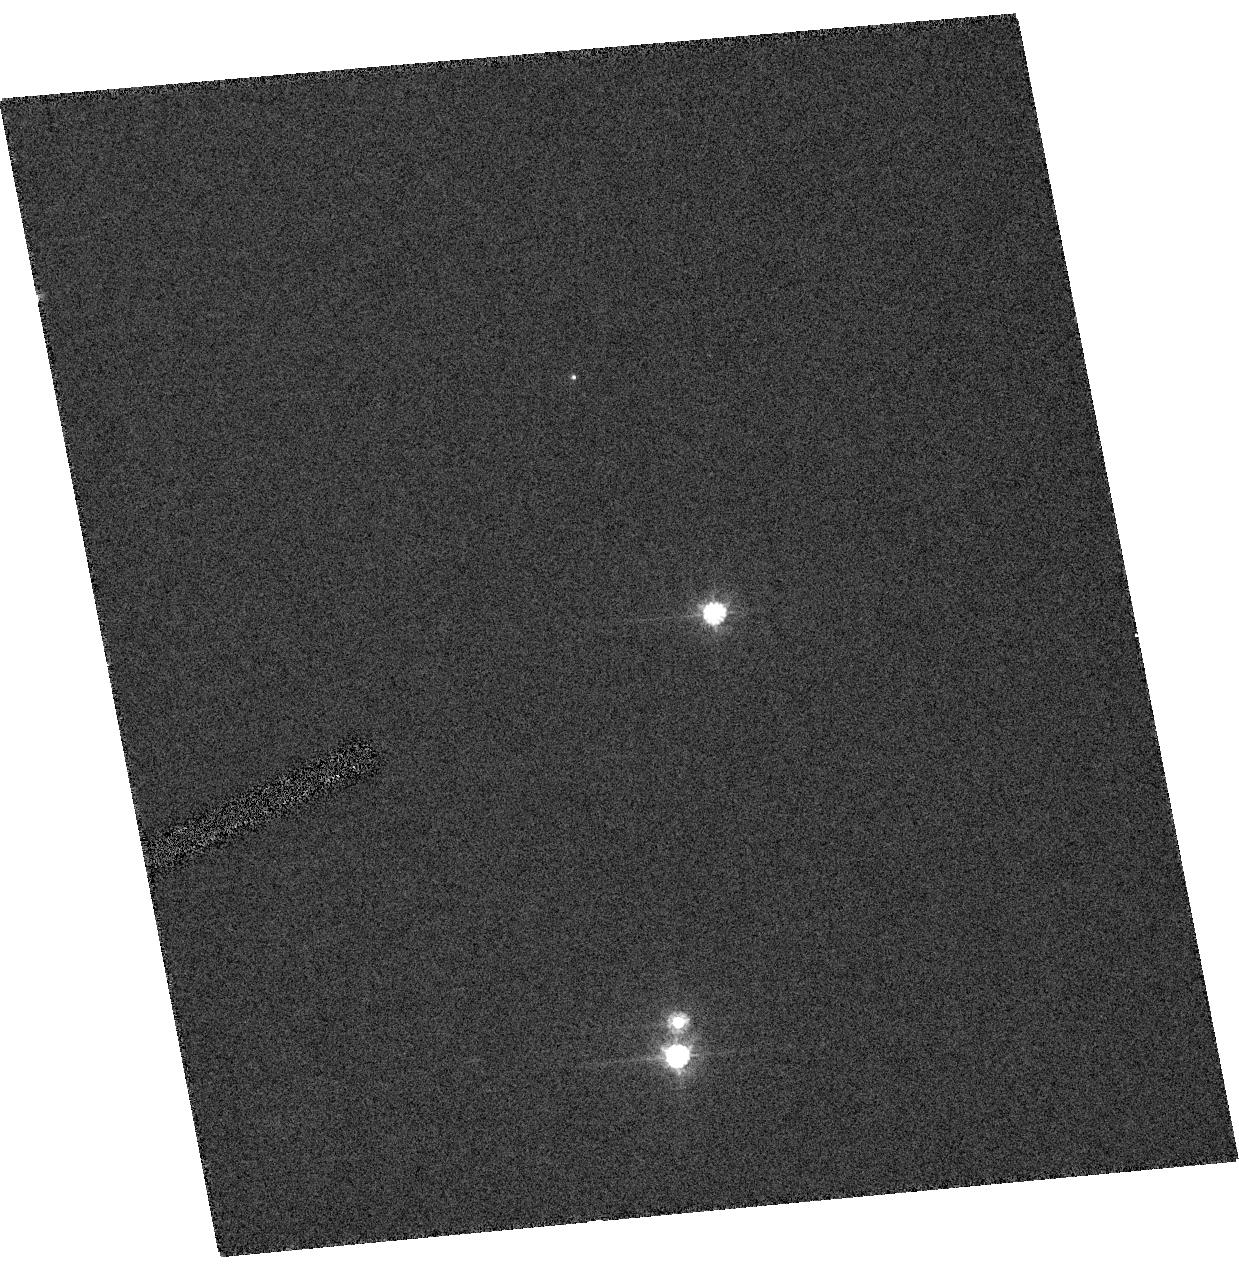
Target: ER8-HRC
Instrument: ACS/HRC
Filter: F606W
Exposure: 1 min
Observation ID: hst_10476_10_acs_hrc_f606w_j9fo10

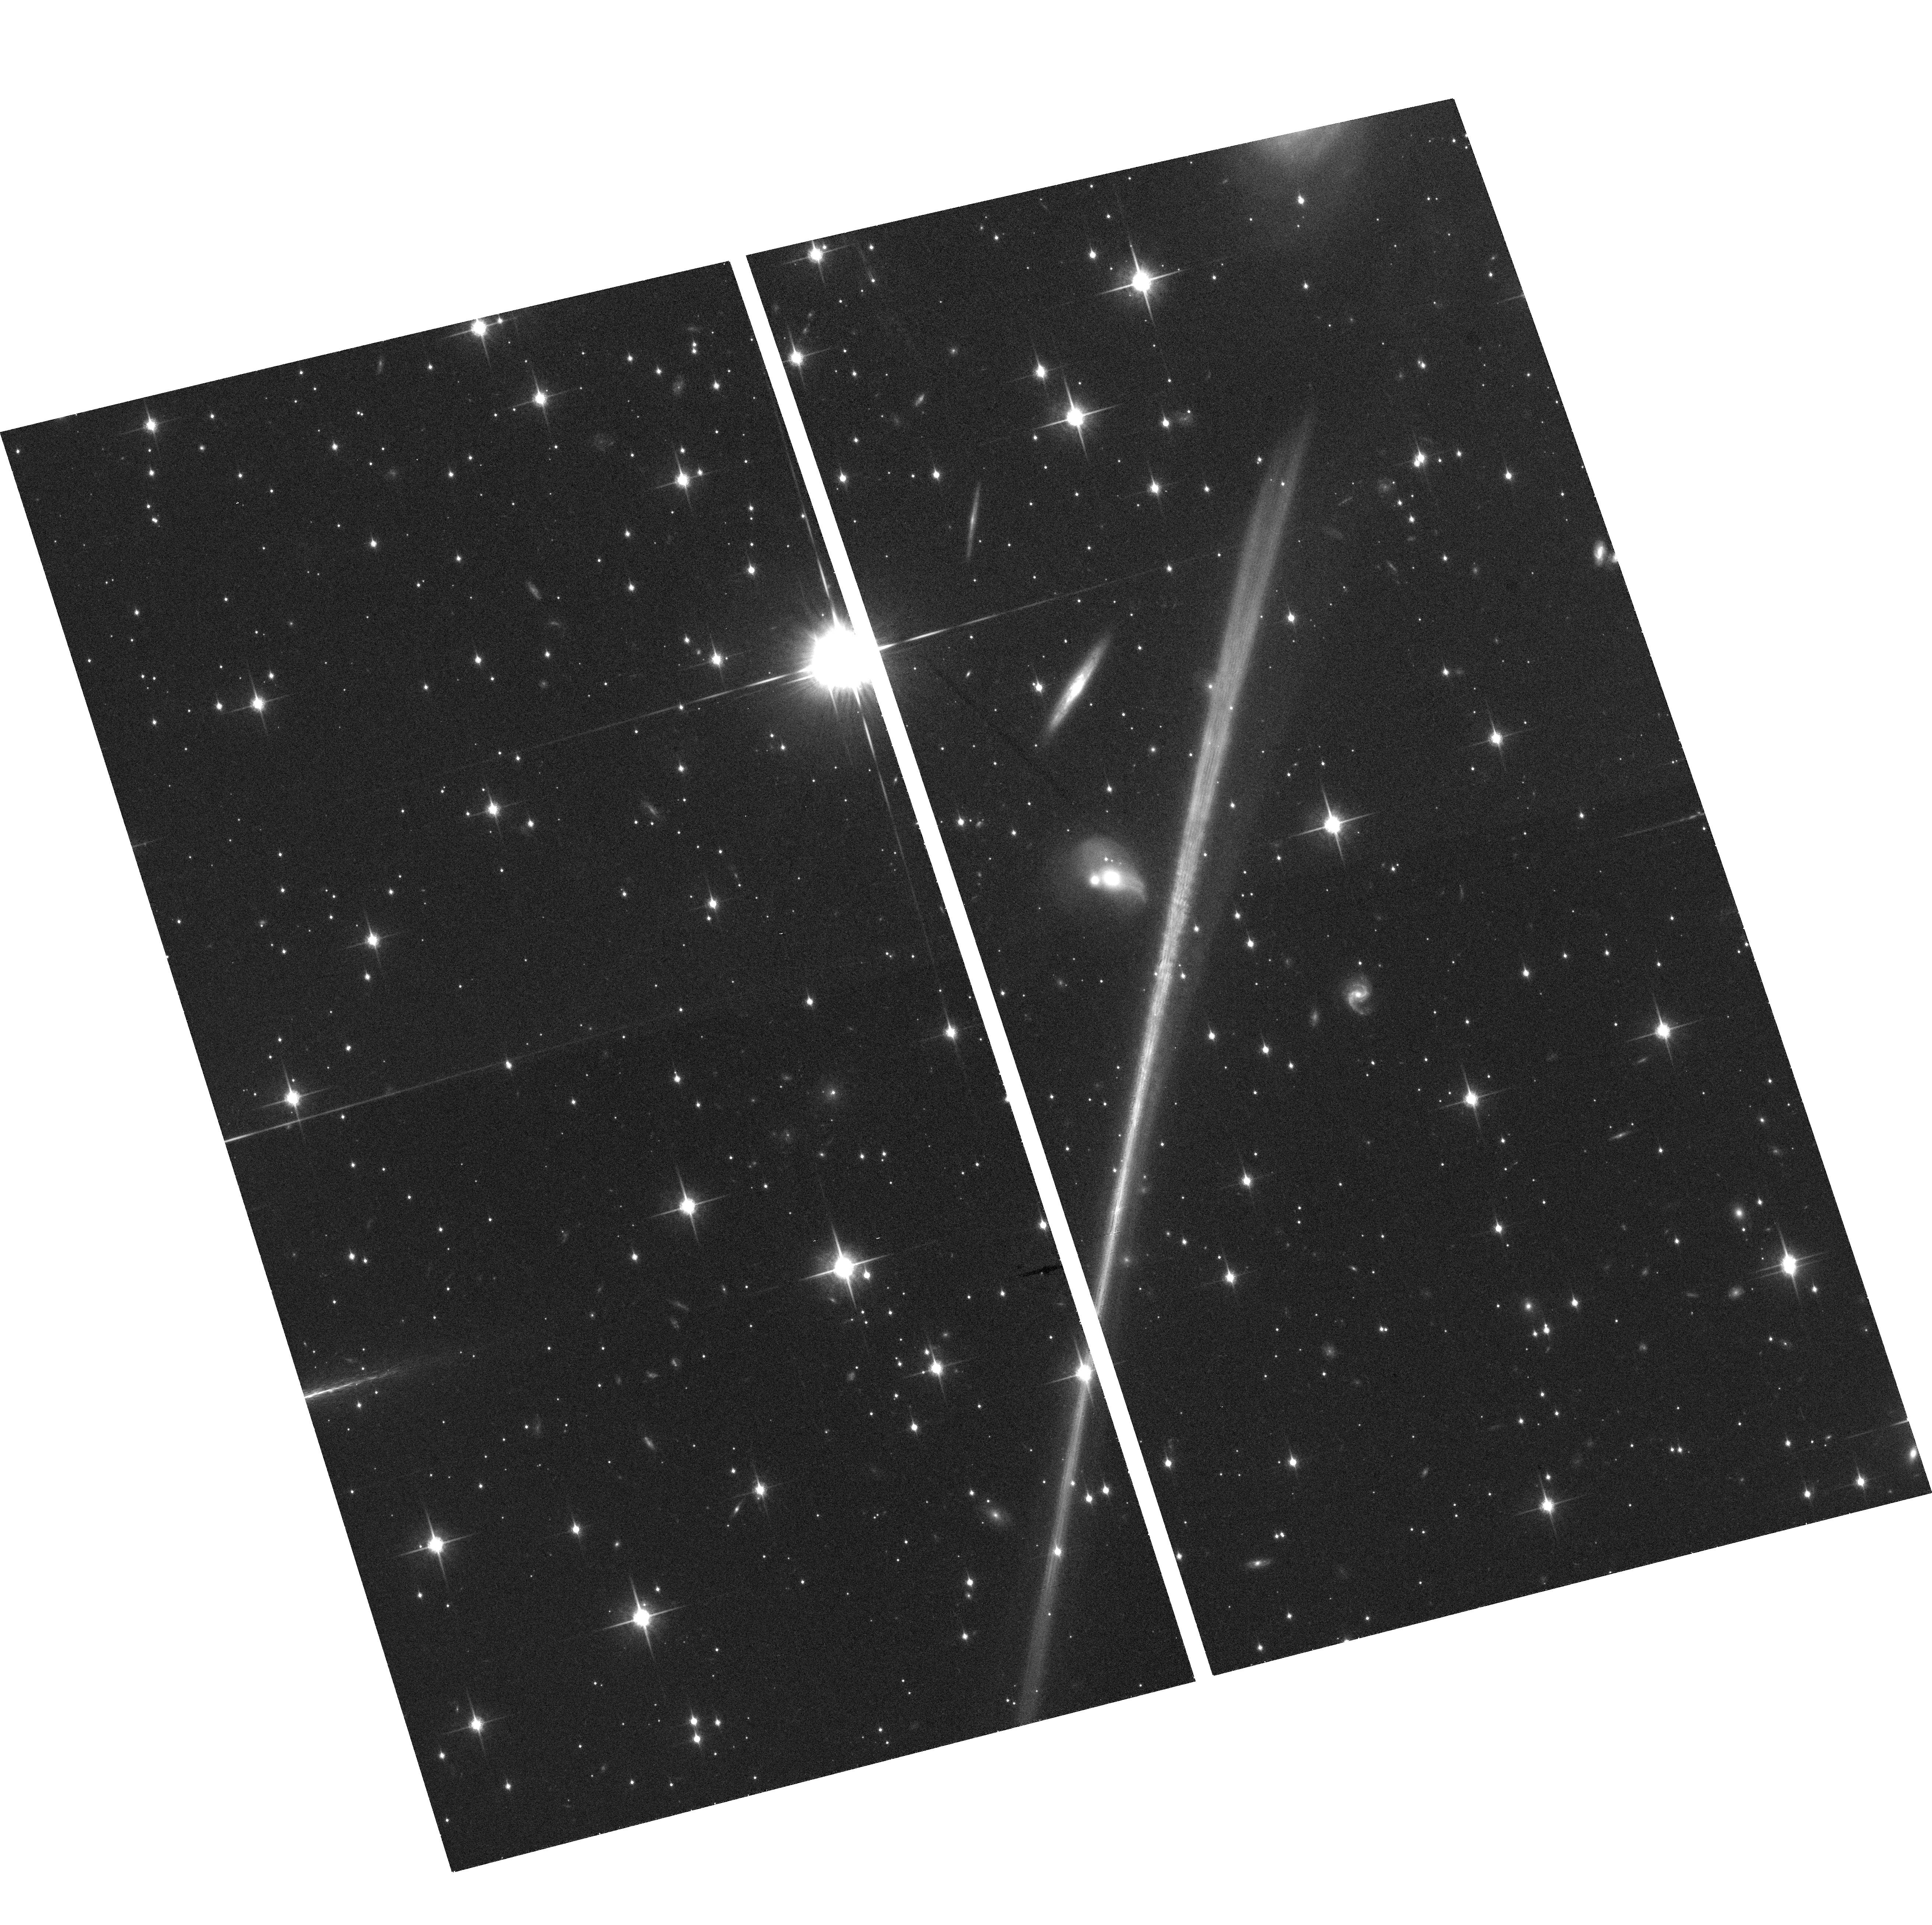
Target: field at RA 198.231°, Dec -47.467°
Instrument: ACS/WFC
Filter: F850LP
Exposure: 24 min
Observation ID: hst_10476_30_acs_wfc_f850lp_j9fo30

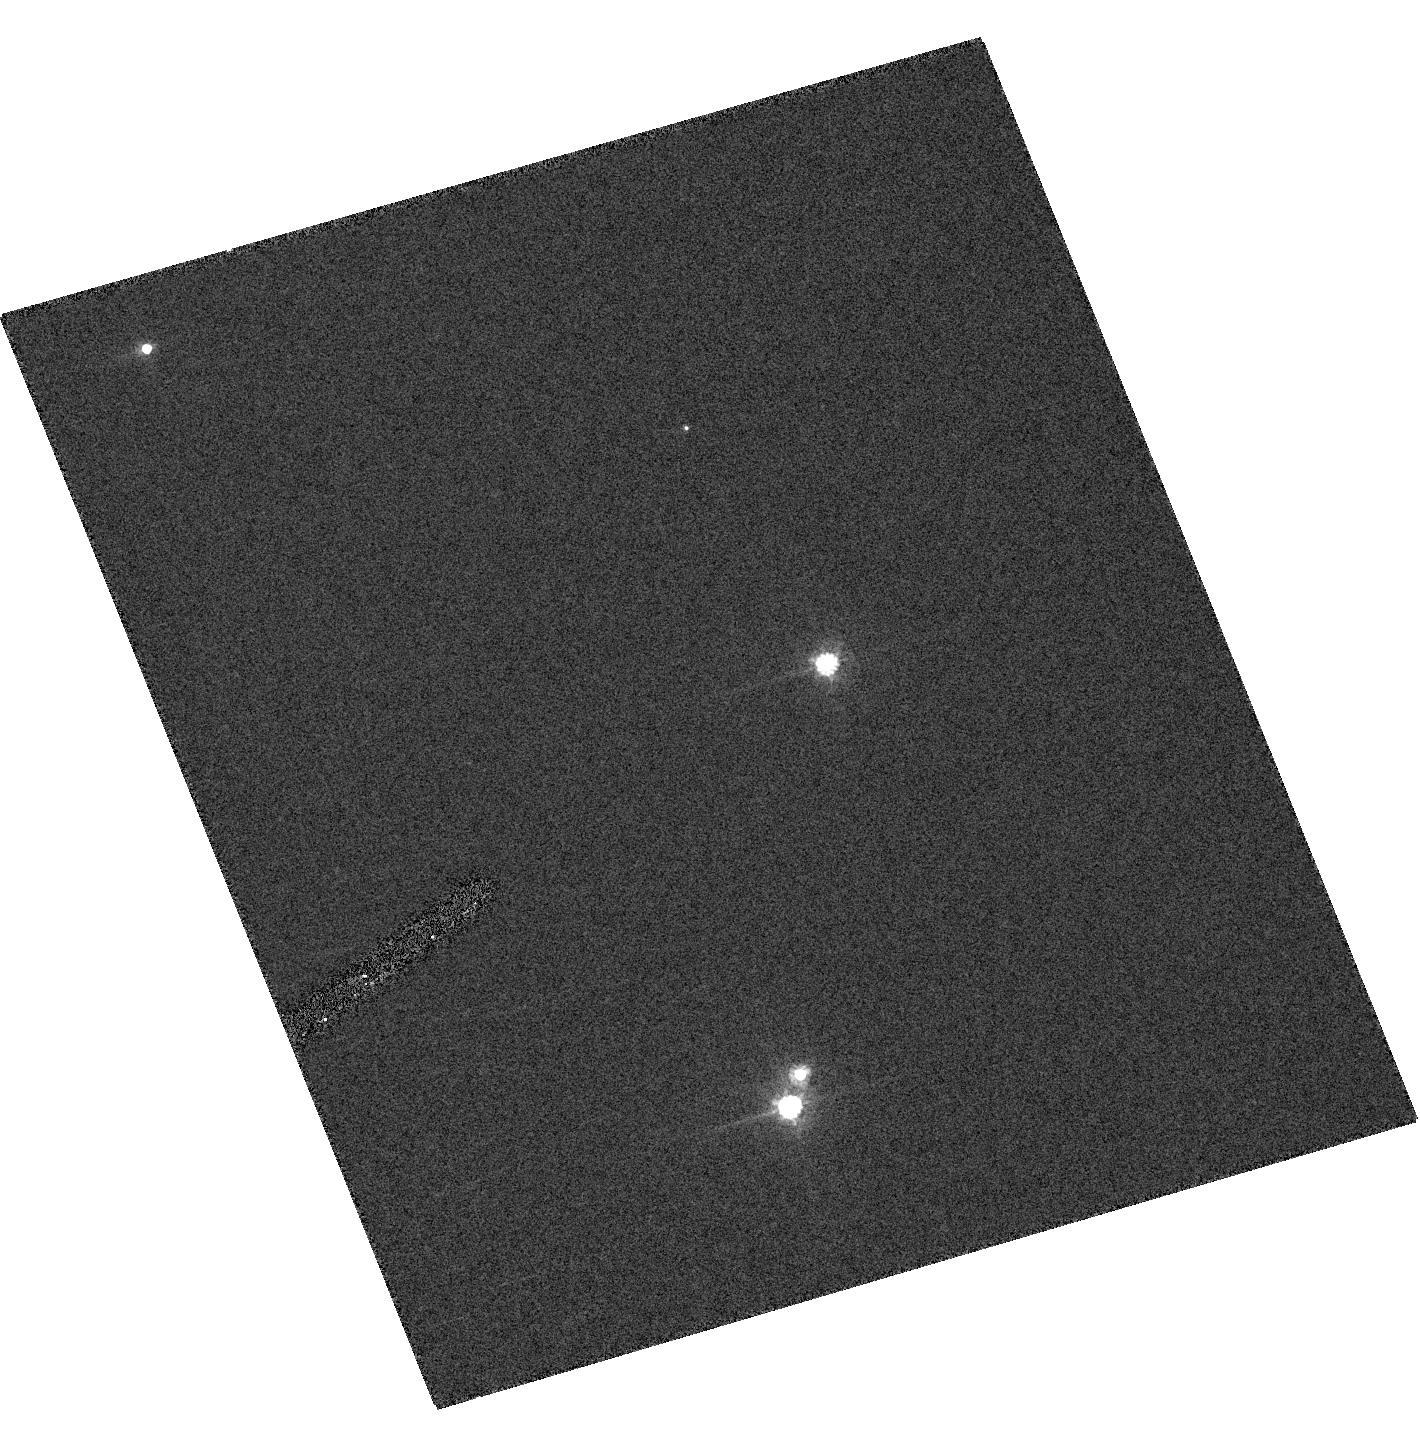
Target: ER8-HRC
Instrument: ACS/HRC
Filter: F606W
Exposure: 1 min
Observation ID: hst_10476_60_acs_hrc_f606w_j9fo60

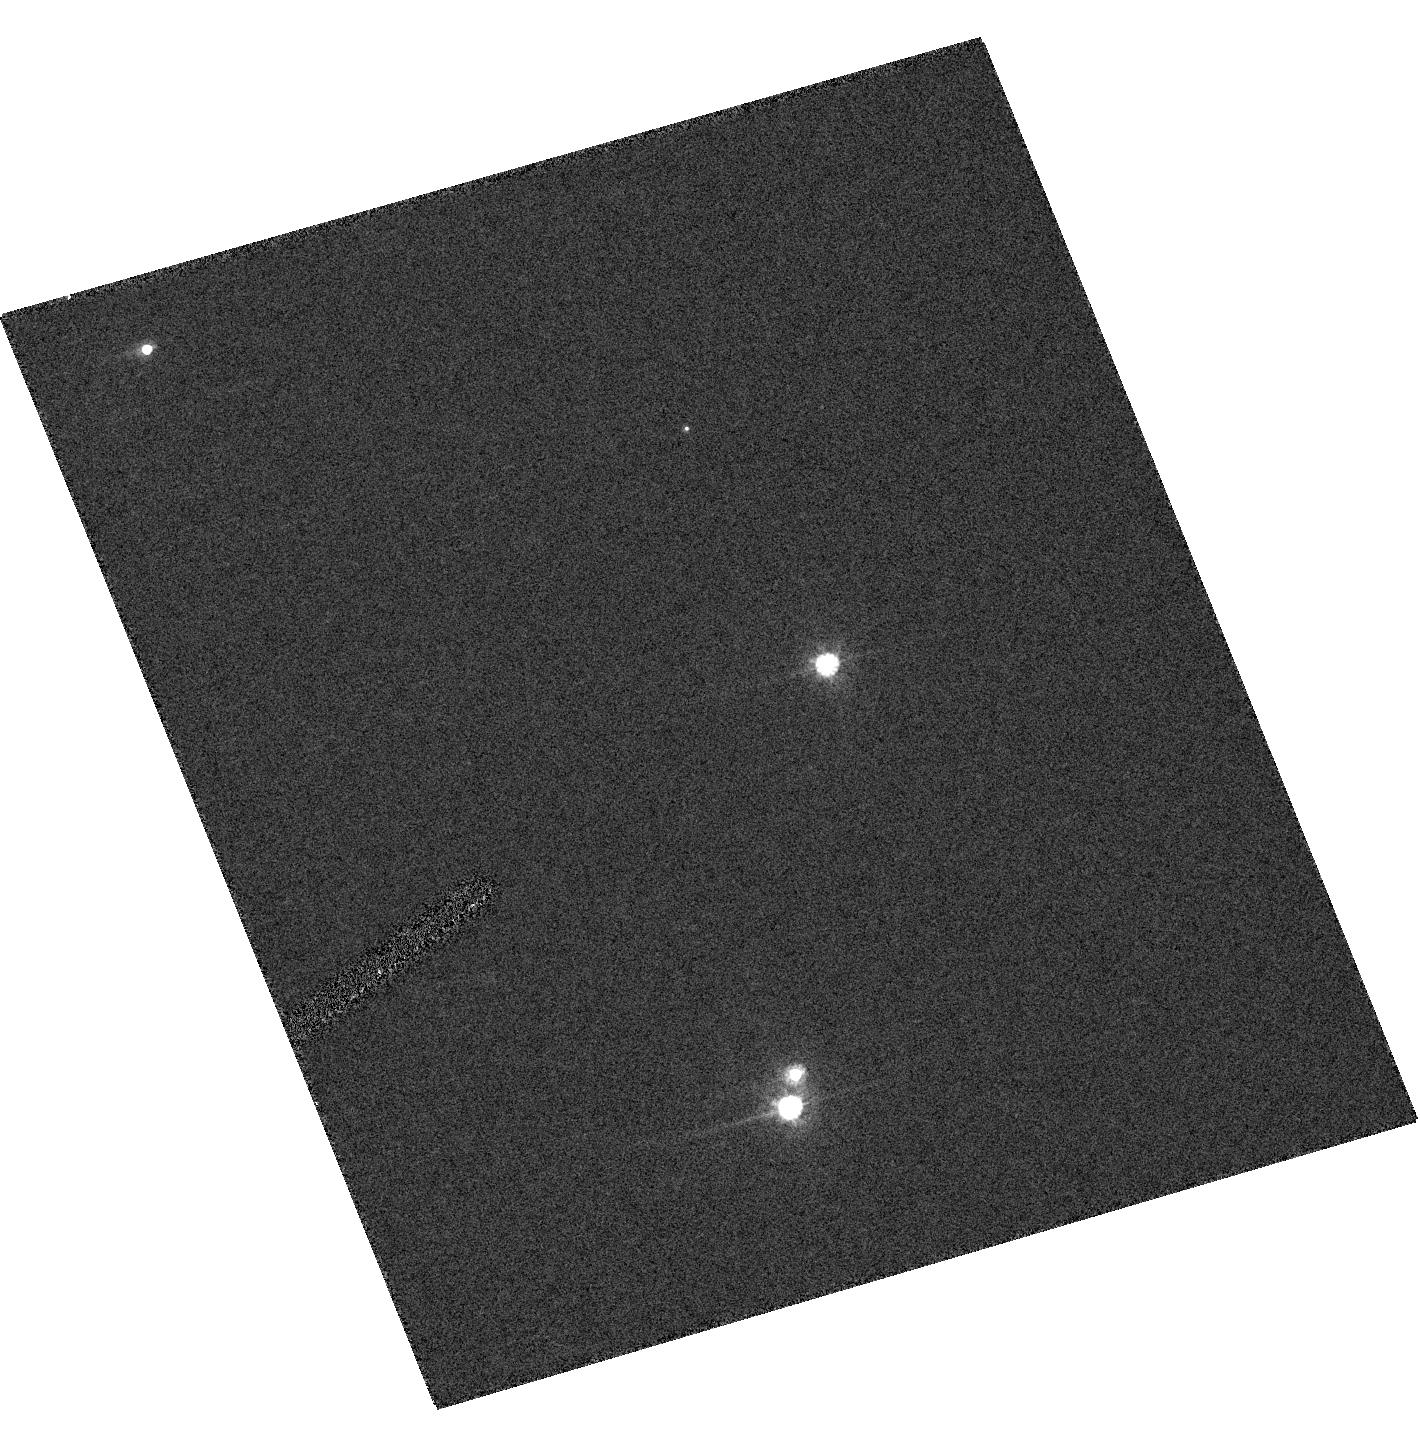
Target: ER8-HRC
Instrument: ACS/HRC
Filter: F606W
Exposure: 1 min
Observation ID: hst_10476_40_acs_hrc_f606w_j9fo40

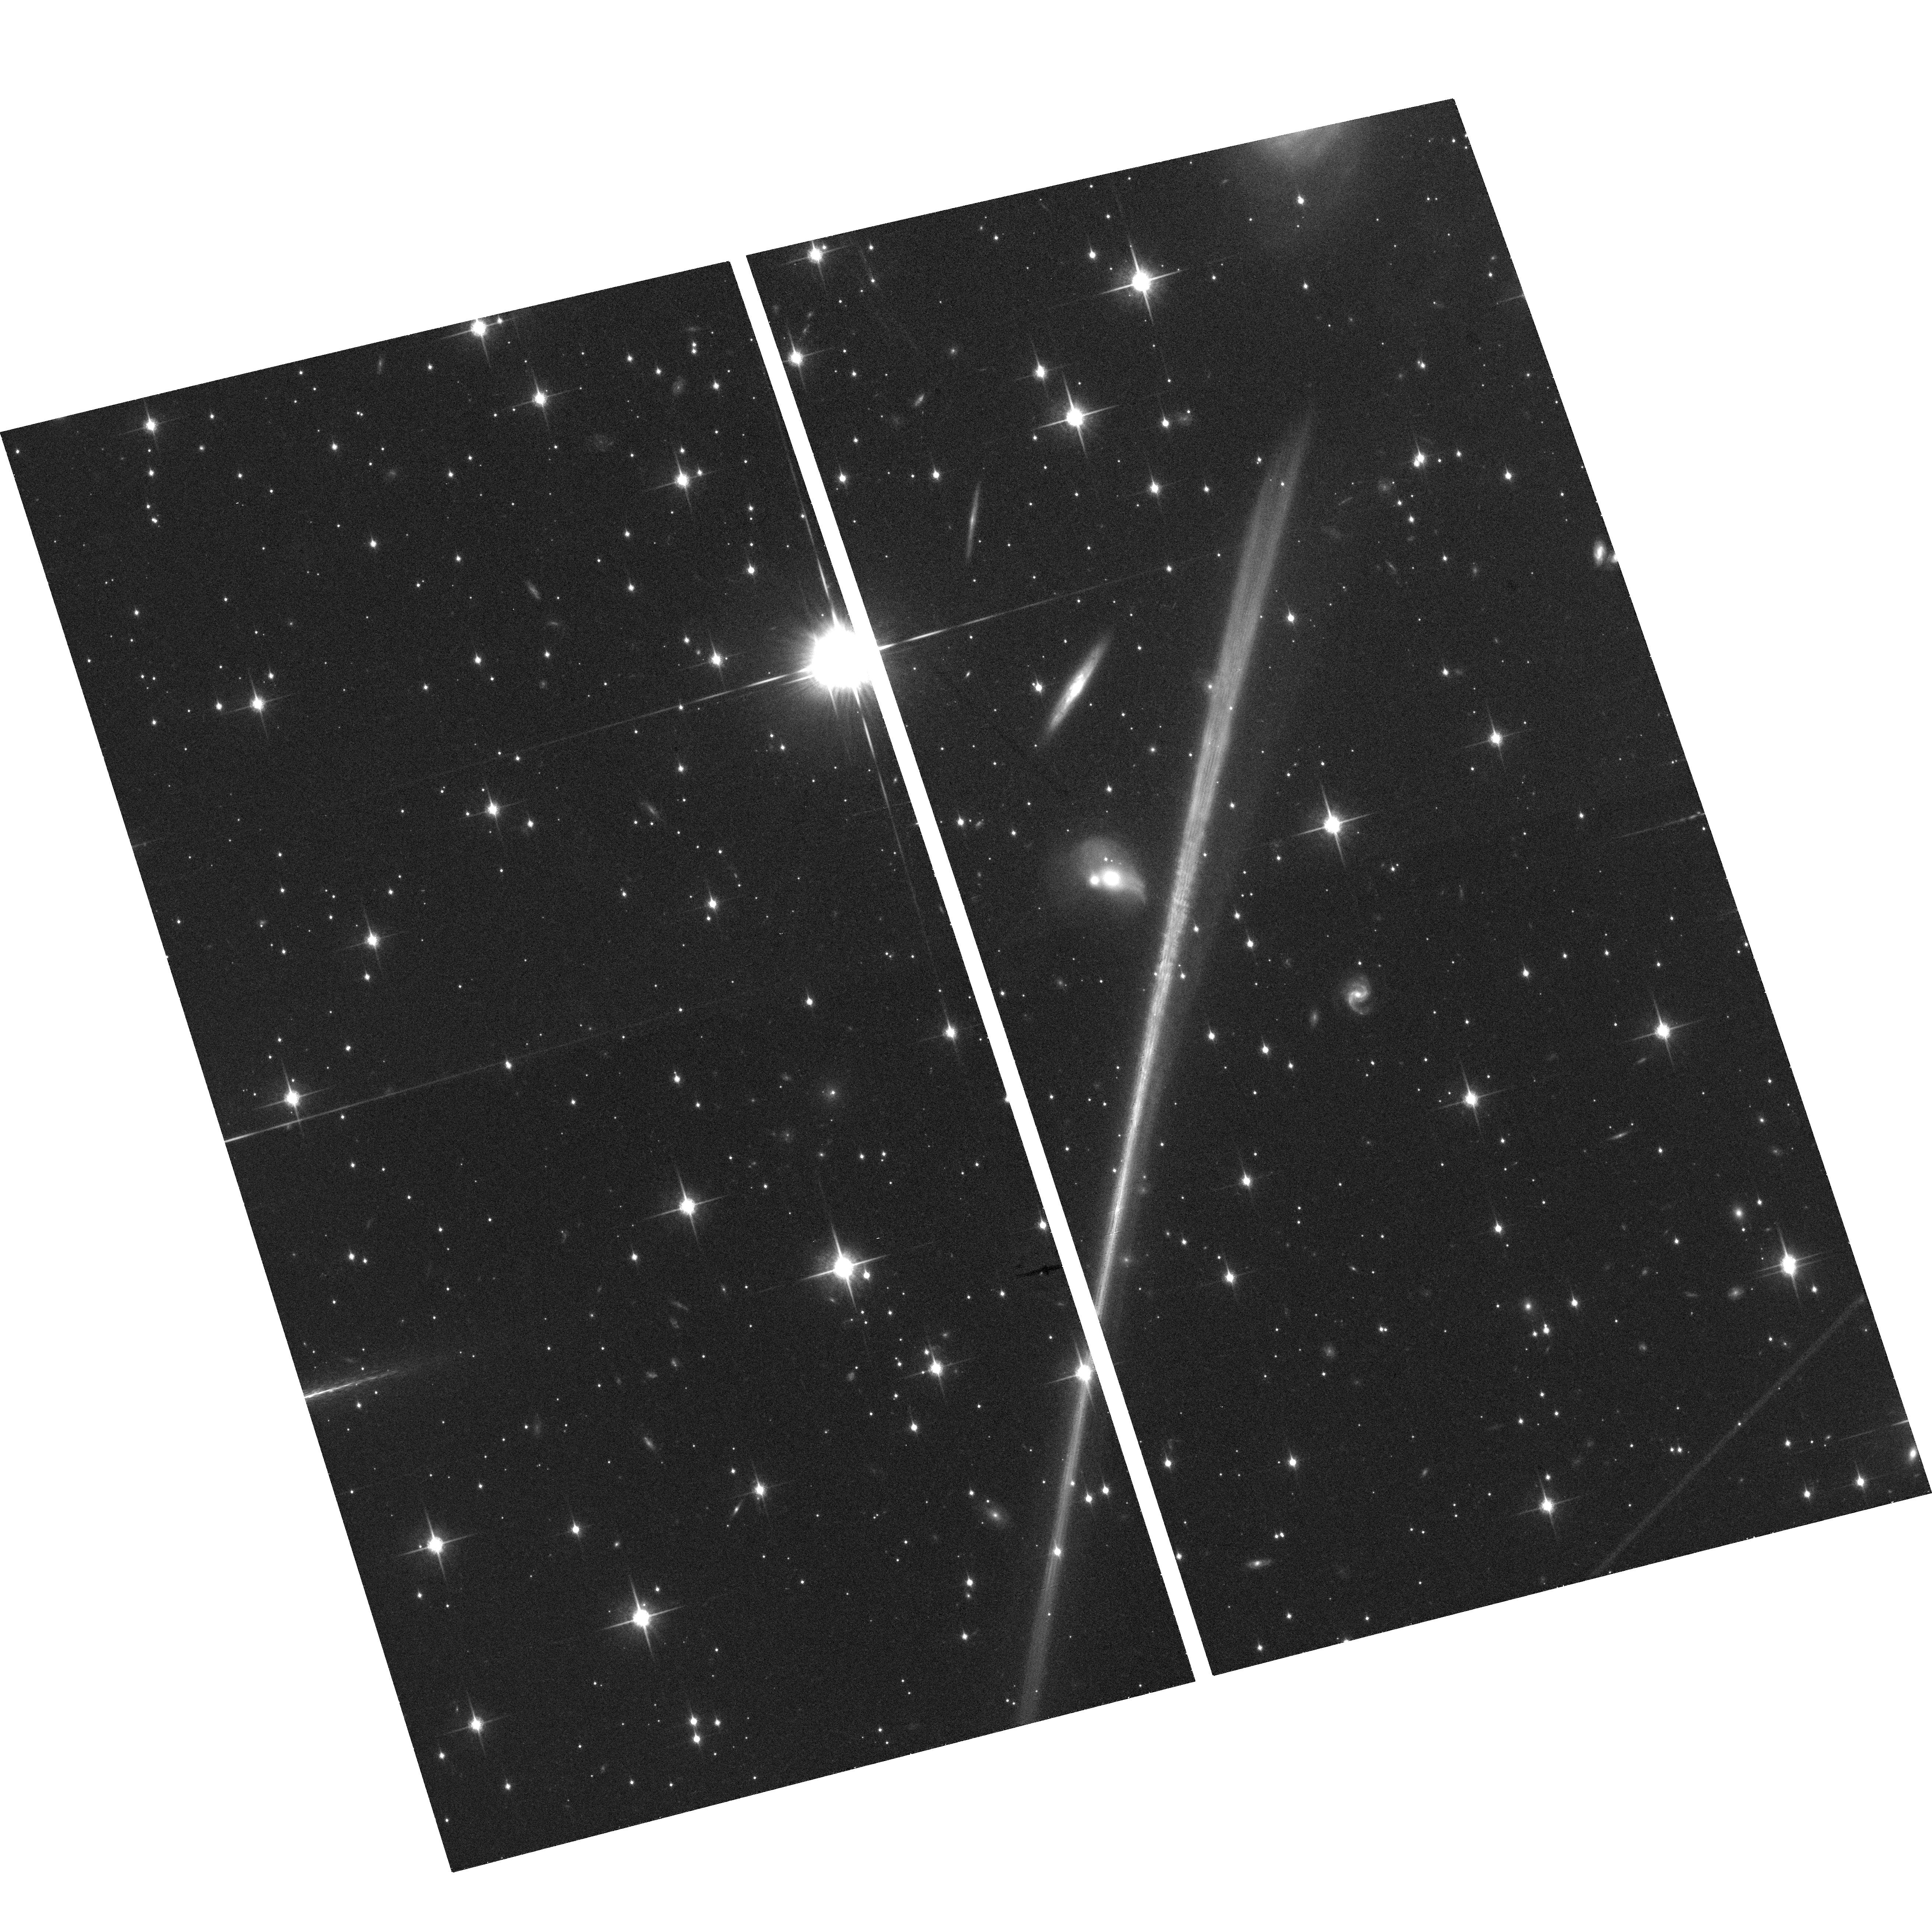
Target: field at RA 198.231°, Dec -47.467°
Instrument: ACS/WFC
Filter: F850LP
Exposure: 24 min
Observation ID: hst_10476_50_acs_wfc_f850lp_j9fo50

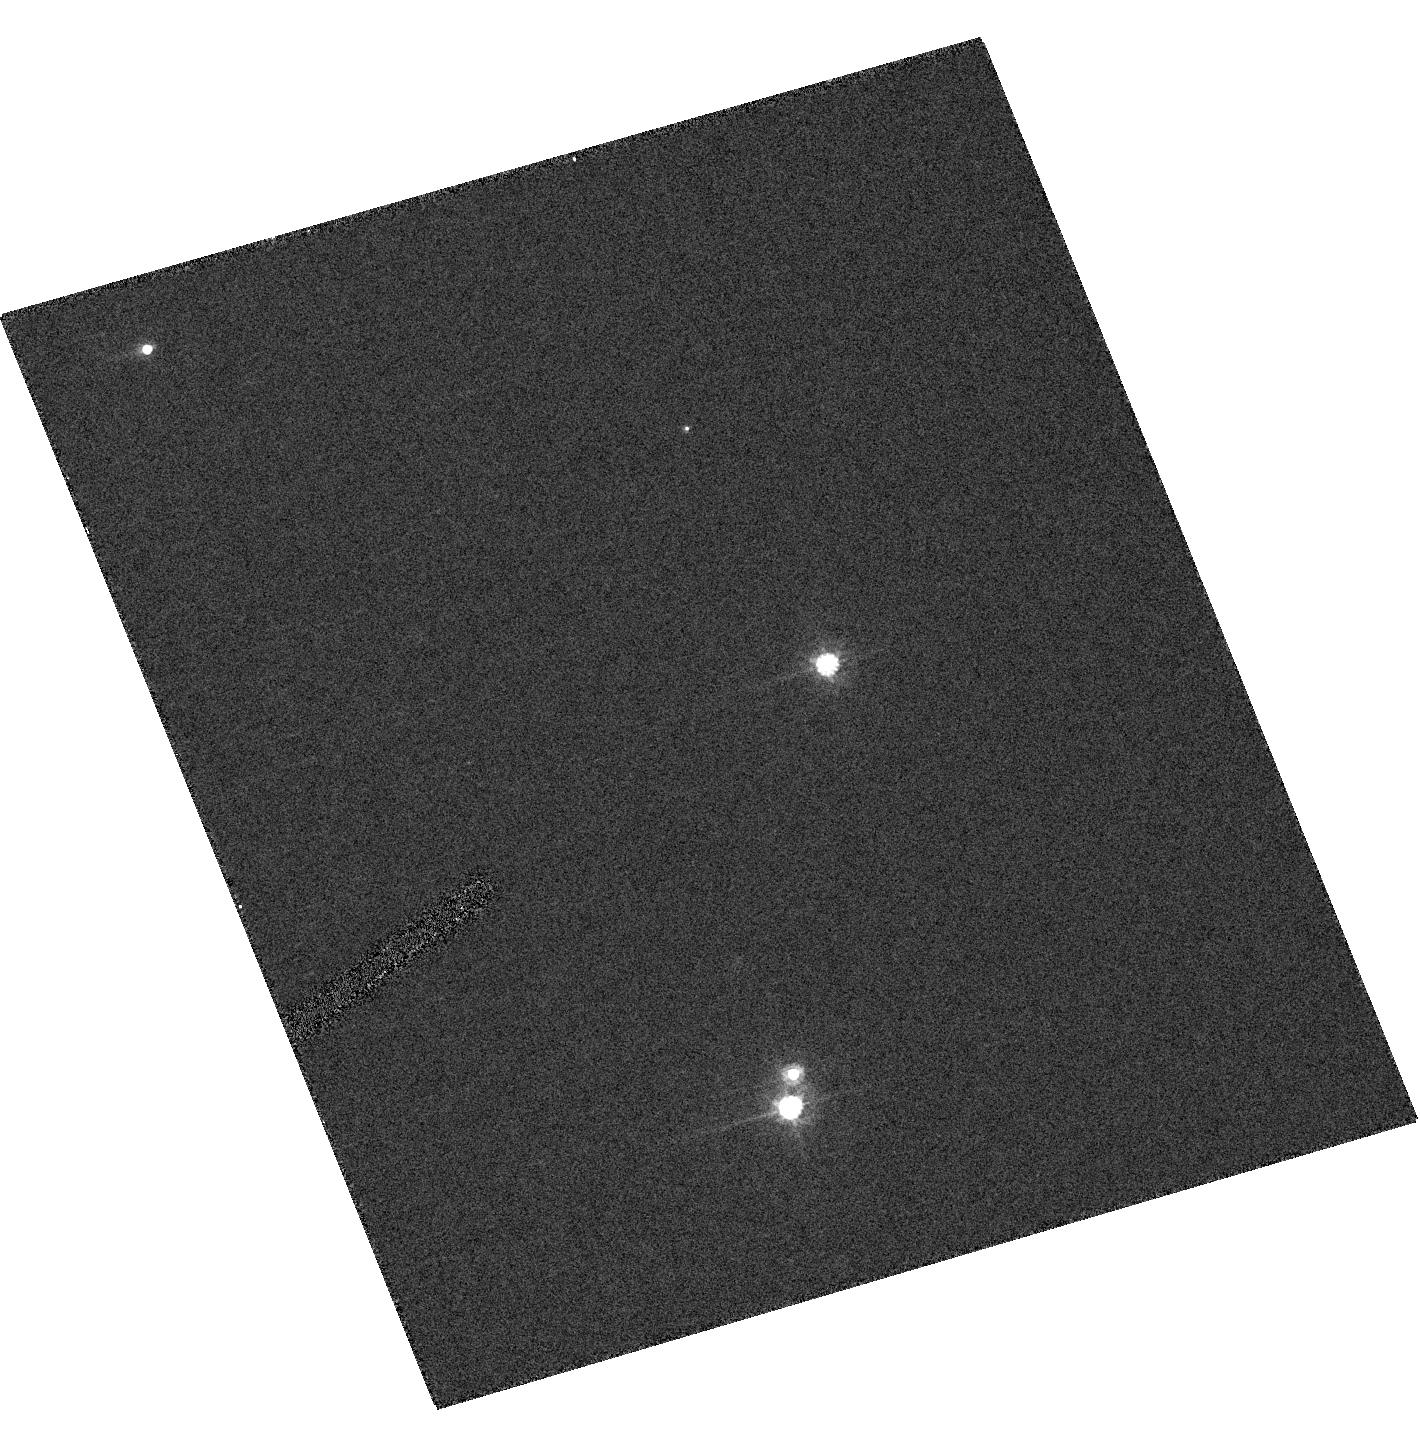
Target: ER8-HRC
Instrument: ACS/HRC
Filter: F606W
Exposure: 1 min
Observation ID: hst_10476_20_acs_hrc_f606w_j9fo20

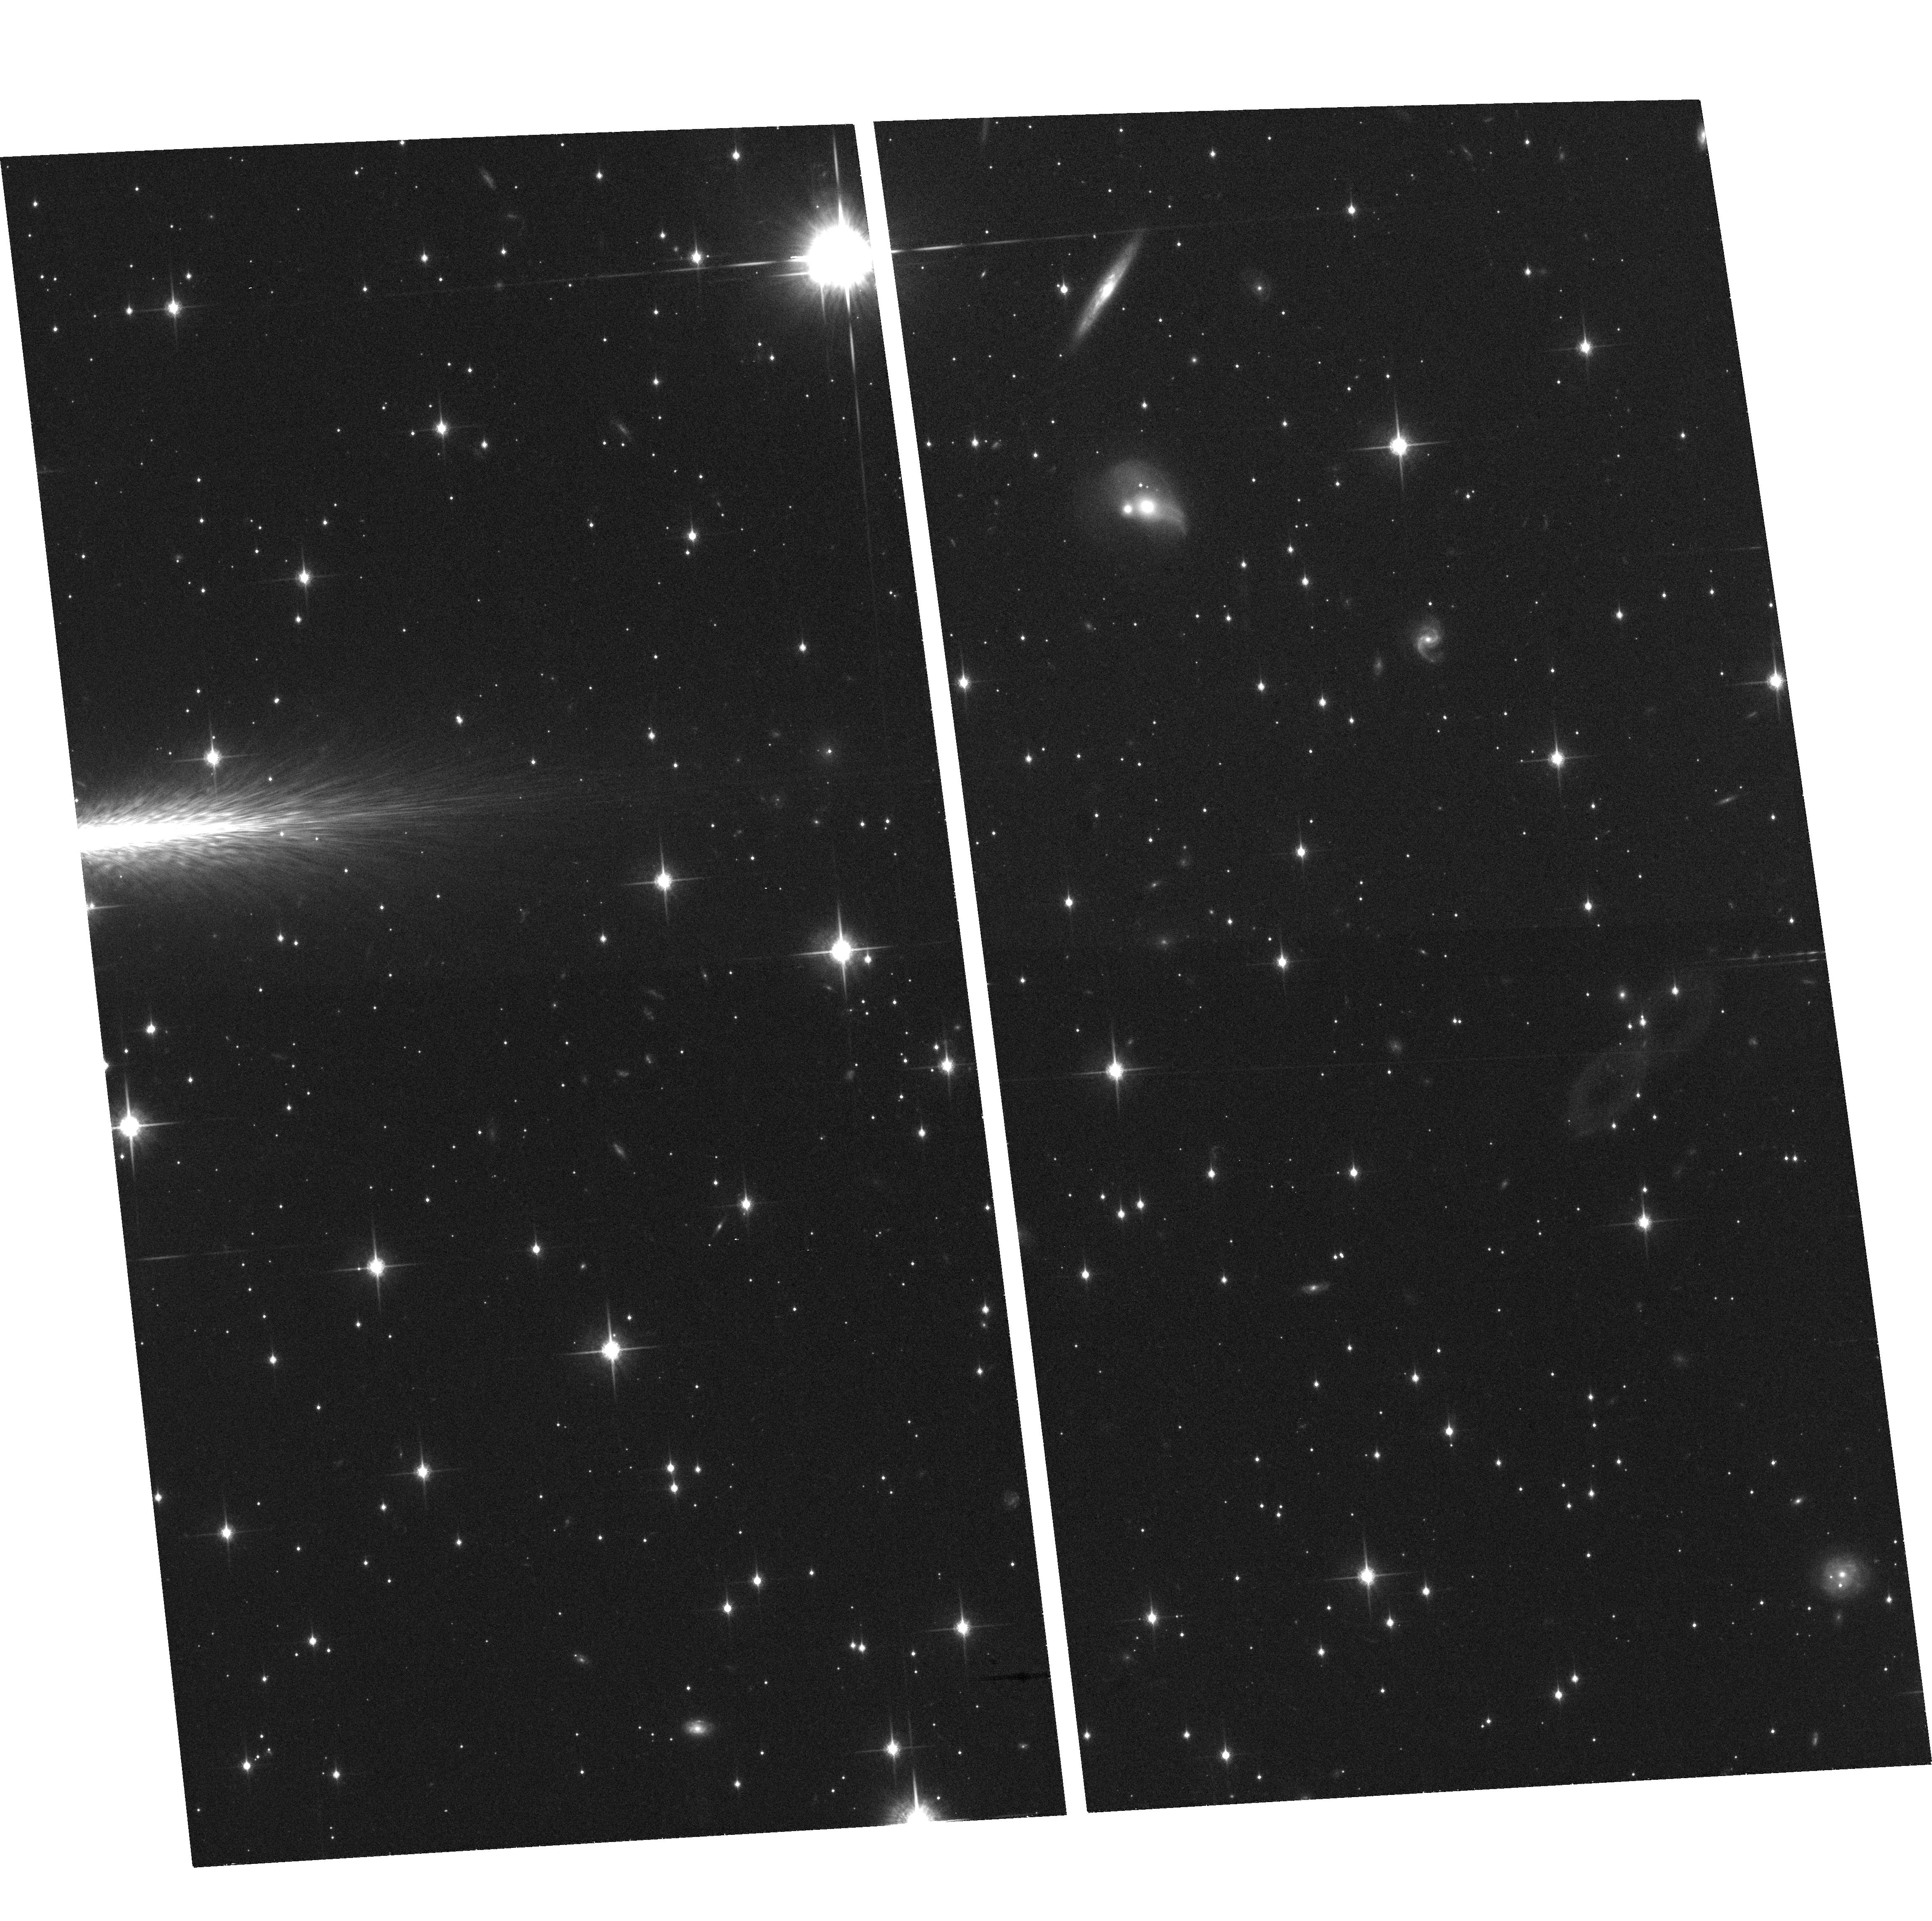
Target: field at RA 198.231°, Dec -47.467°
Instrument: ACS/WFC
Filter: F850LP
Exposure: 24 min
Observation ID: hst_10476_10_acs_wfc_f850lp_j9fo10

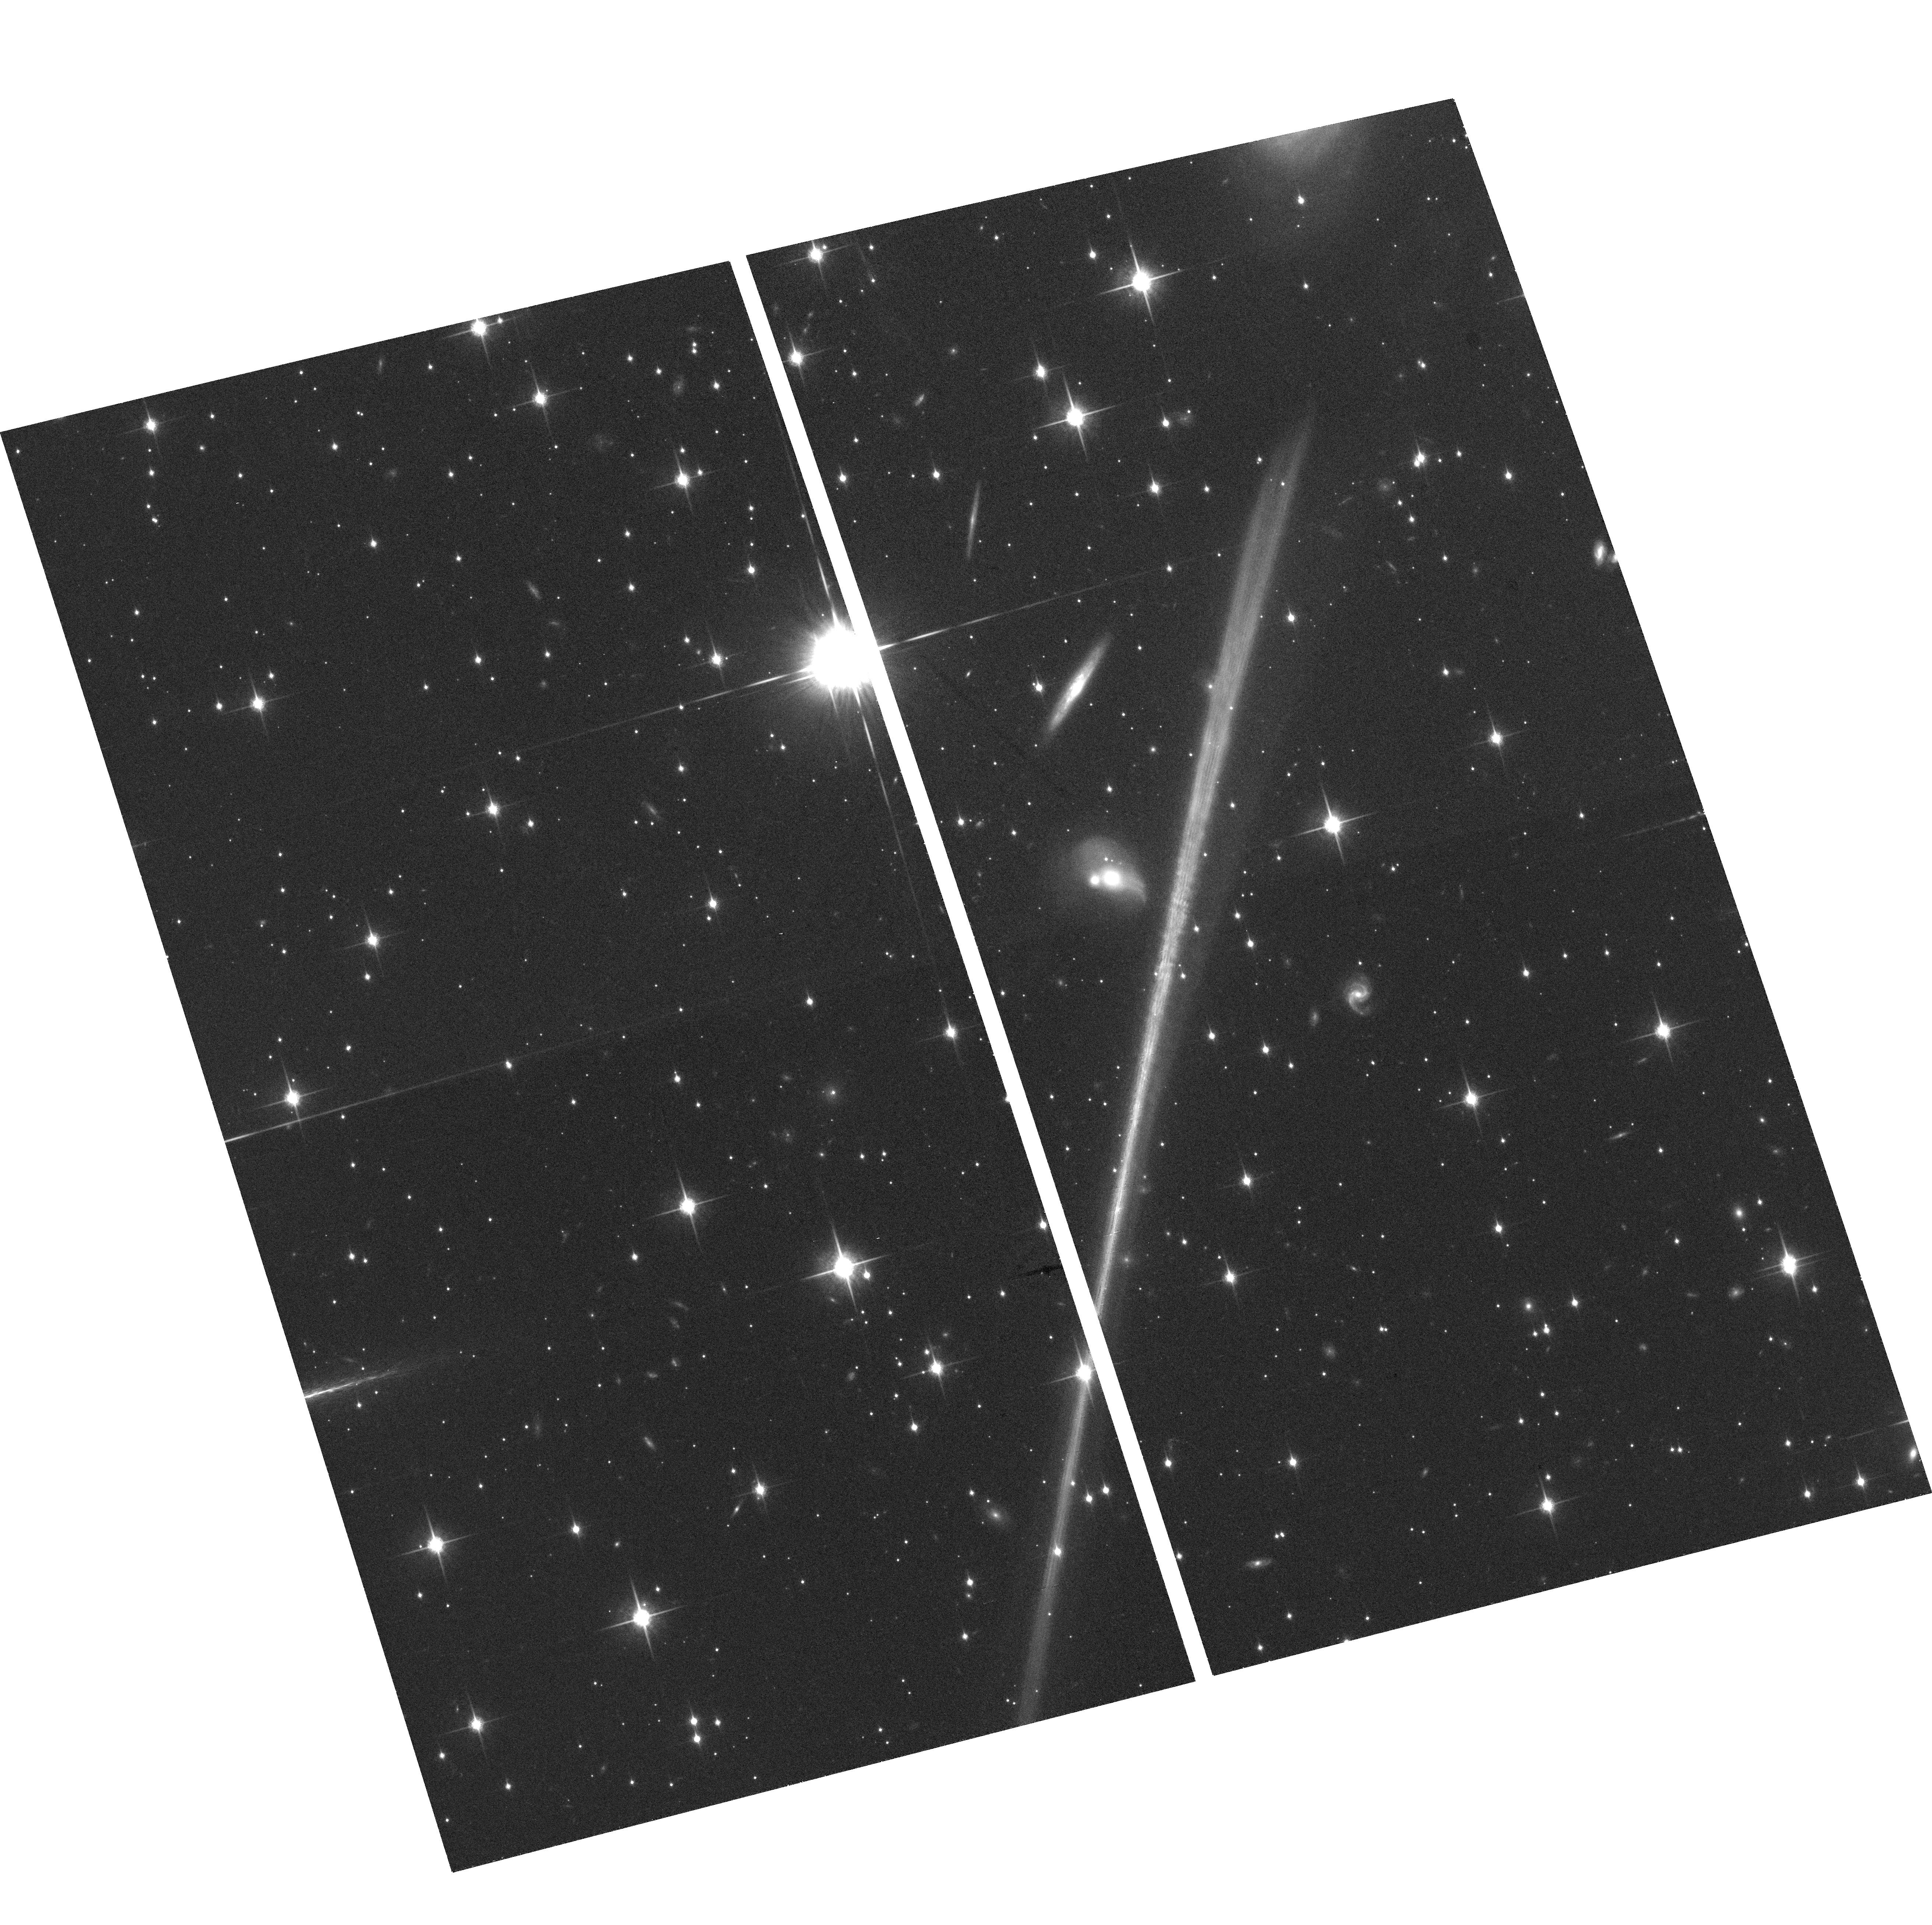
Target: field at RA 198.231°, Dec -47.467°
Instrument: ACS/WFC
Filter: F850LP
Exposure: 24 min
Observation ID: hst_10476_40_acs_wfc_f850lp_j9fo40

Accurate Mass Determination of the Ancient White Dwarf   ER 8 Through Astrometric Microlensing (PI: Sahu, Kailash C.)

We propose to determine the mass of the very cool white dwarf ER 8 through astrometric microlensing. We have predicted that ER 8 will pass very close to a 15th-mag background star in January 2006, with an impact parameter of less than 0.05 arcsec. As it passes in front, it will cause a deflection of the background star's image by >8 milliarcsec, an amount easily detectable with HST/FGS. The gravitational deflection angle depends only on the distances and relative positions of the stars, and on the mass of the white dwarf. Since the distances and positions can be determined precisely before the event, the astrometric measurement offers a unique and direct method to measure the mass of the white dwarf to high accuracy (<5%). Unlike all other stellar mass determinations, this technique works for single stars (but only if they are nearby and of sufficient mass). The mass of ER 8 is of special interest because it is a member of the Galactic halo, and appears to be the oldest known field white dwarf. This object can thus set a lower limit on the age of the Galactic halo, but since white-dwarf cooling rates depend on their masses, the mass is a necessary ingredient in the age determination. As a byproduct, we will obtain an accurate parallax for ER 8, and thus its luminosity and (from its effective temperature) its radius. Such quantities are at present rather poorly known for the coolest white dwarfs, and will provide strong constraints on white-dwarf physics.